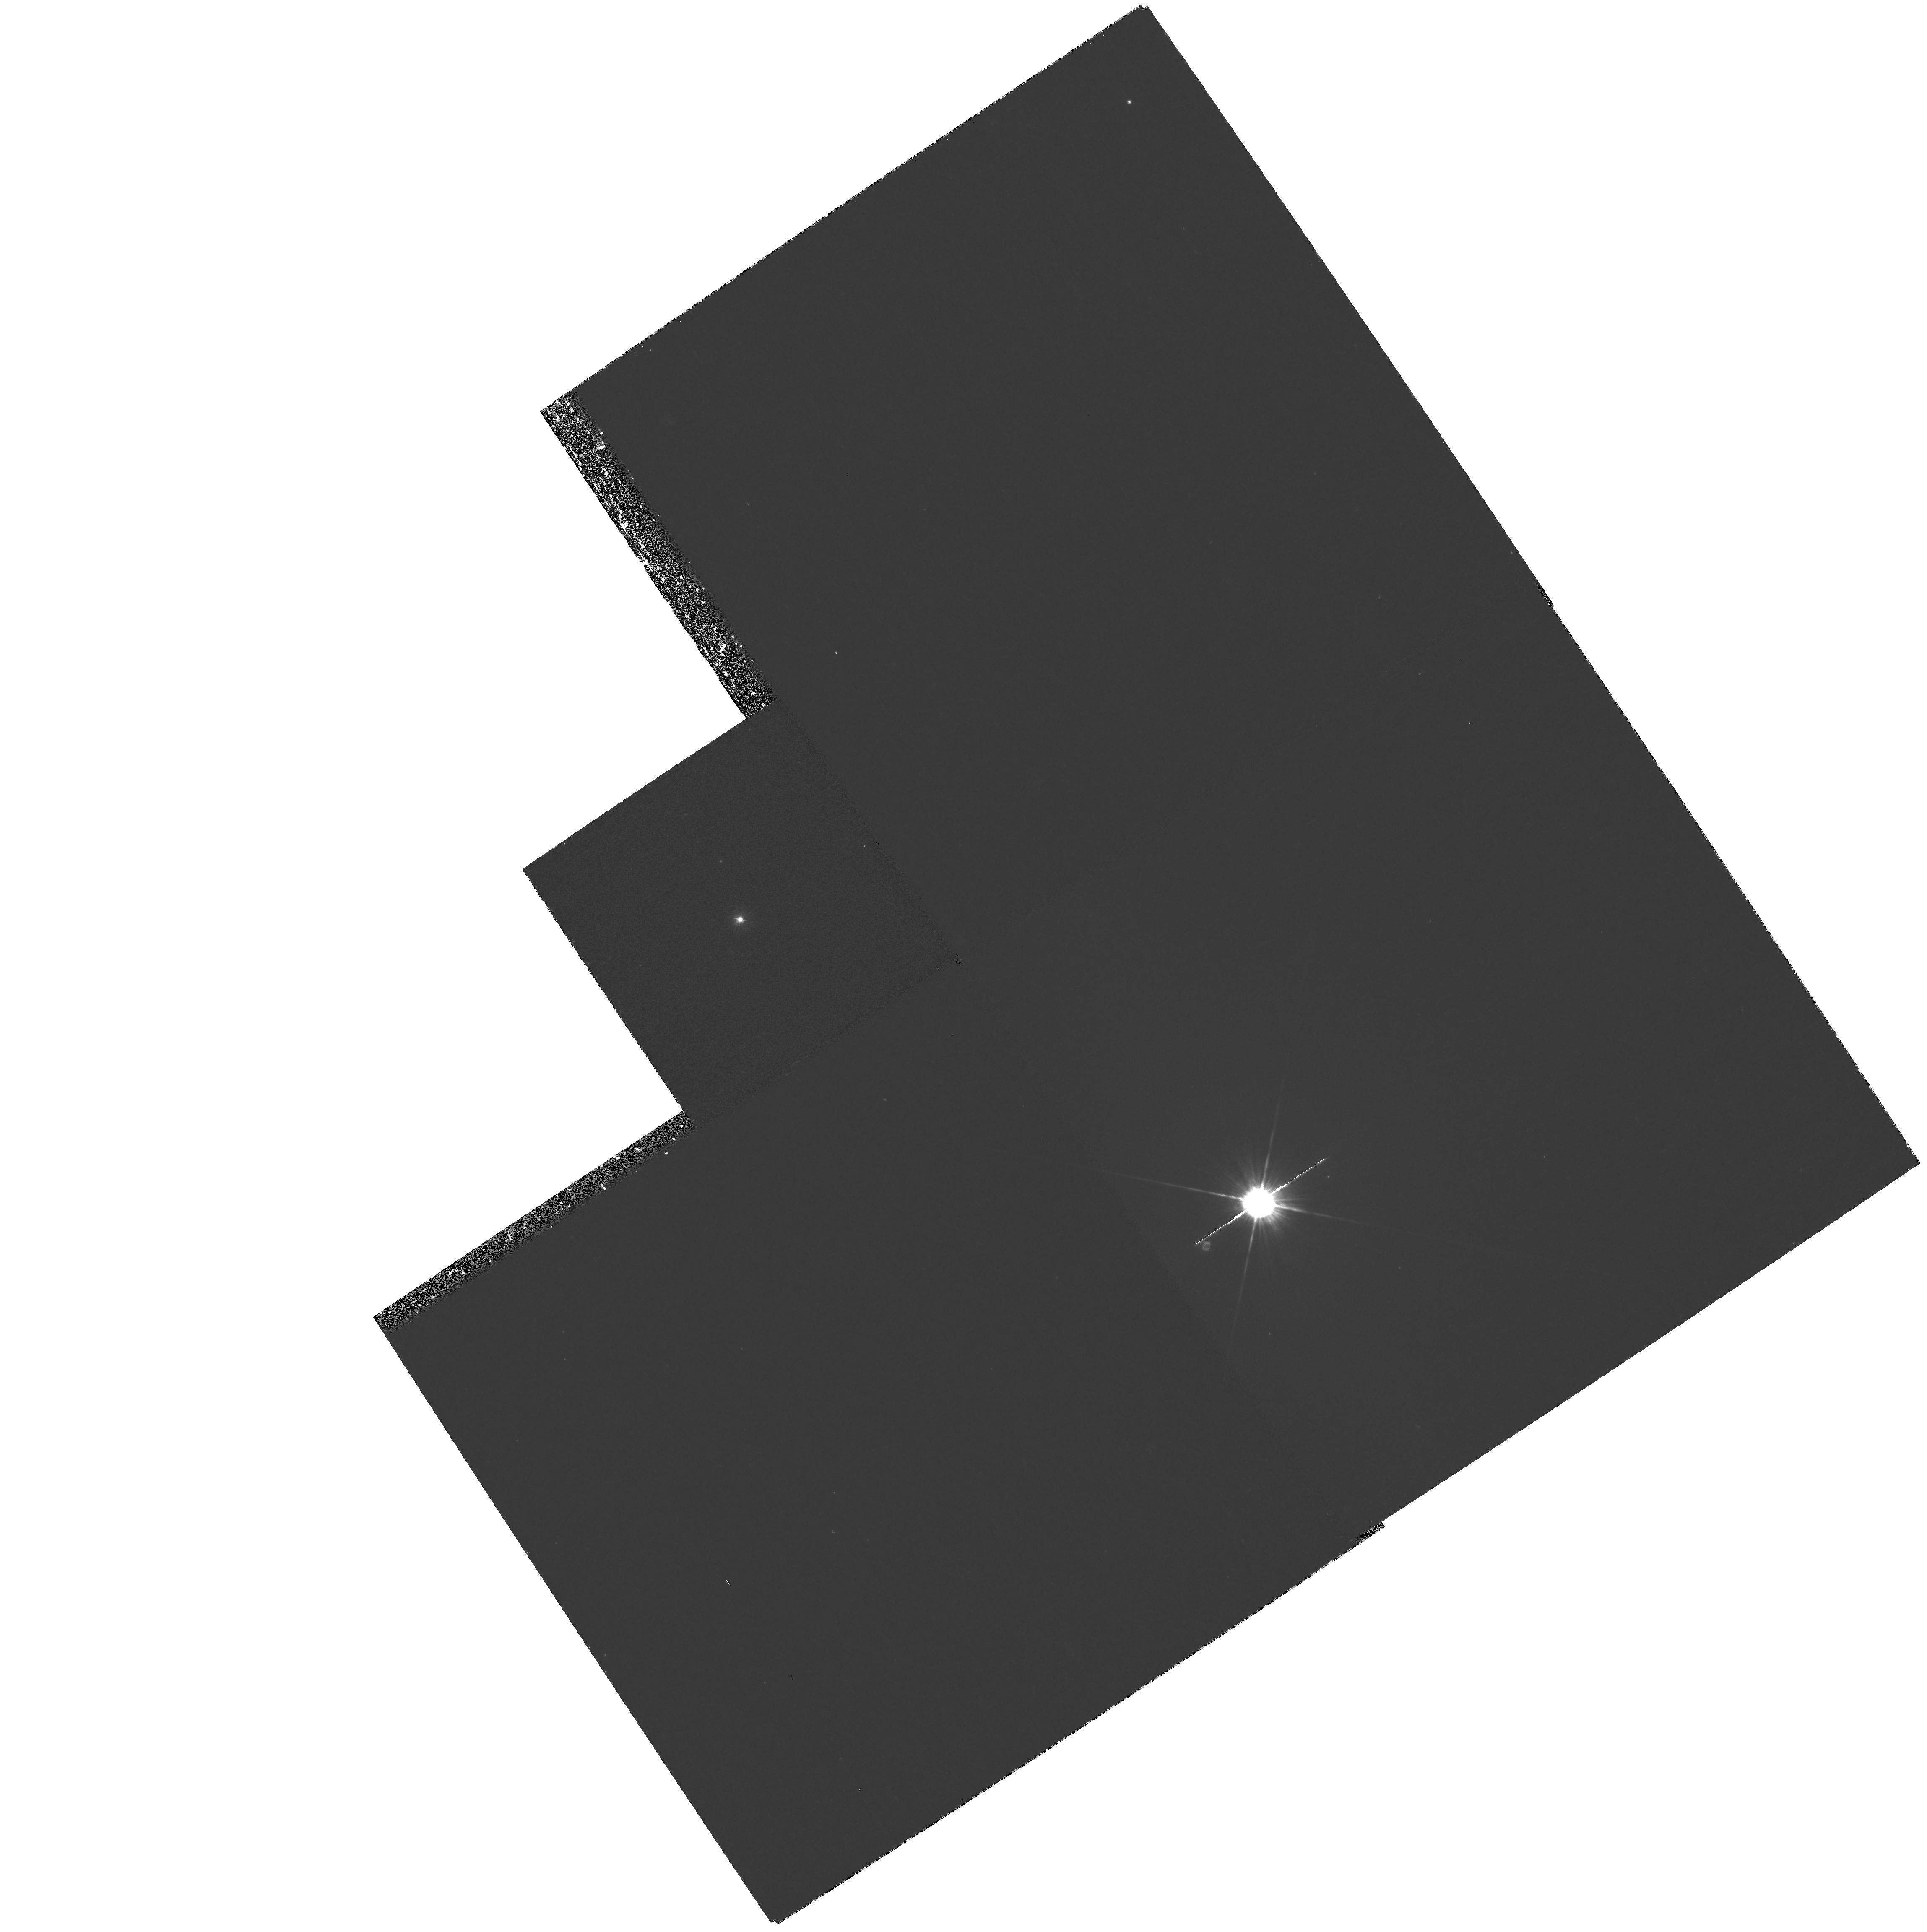
Target: MRC0040-208
Instrument: WFPC2/PC
Filter: F336W
Exposure: 1.4 h
Observation ID: hst_6720_01_wfpc2_pc_f336w_u36x01

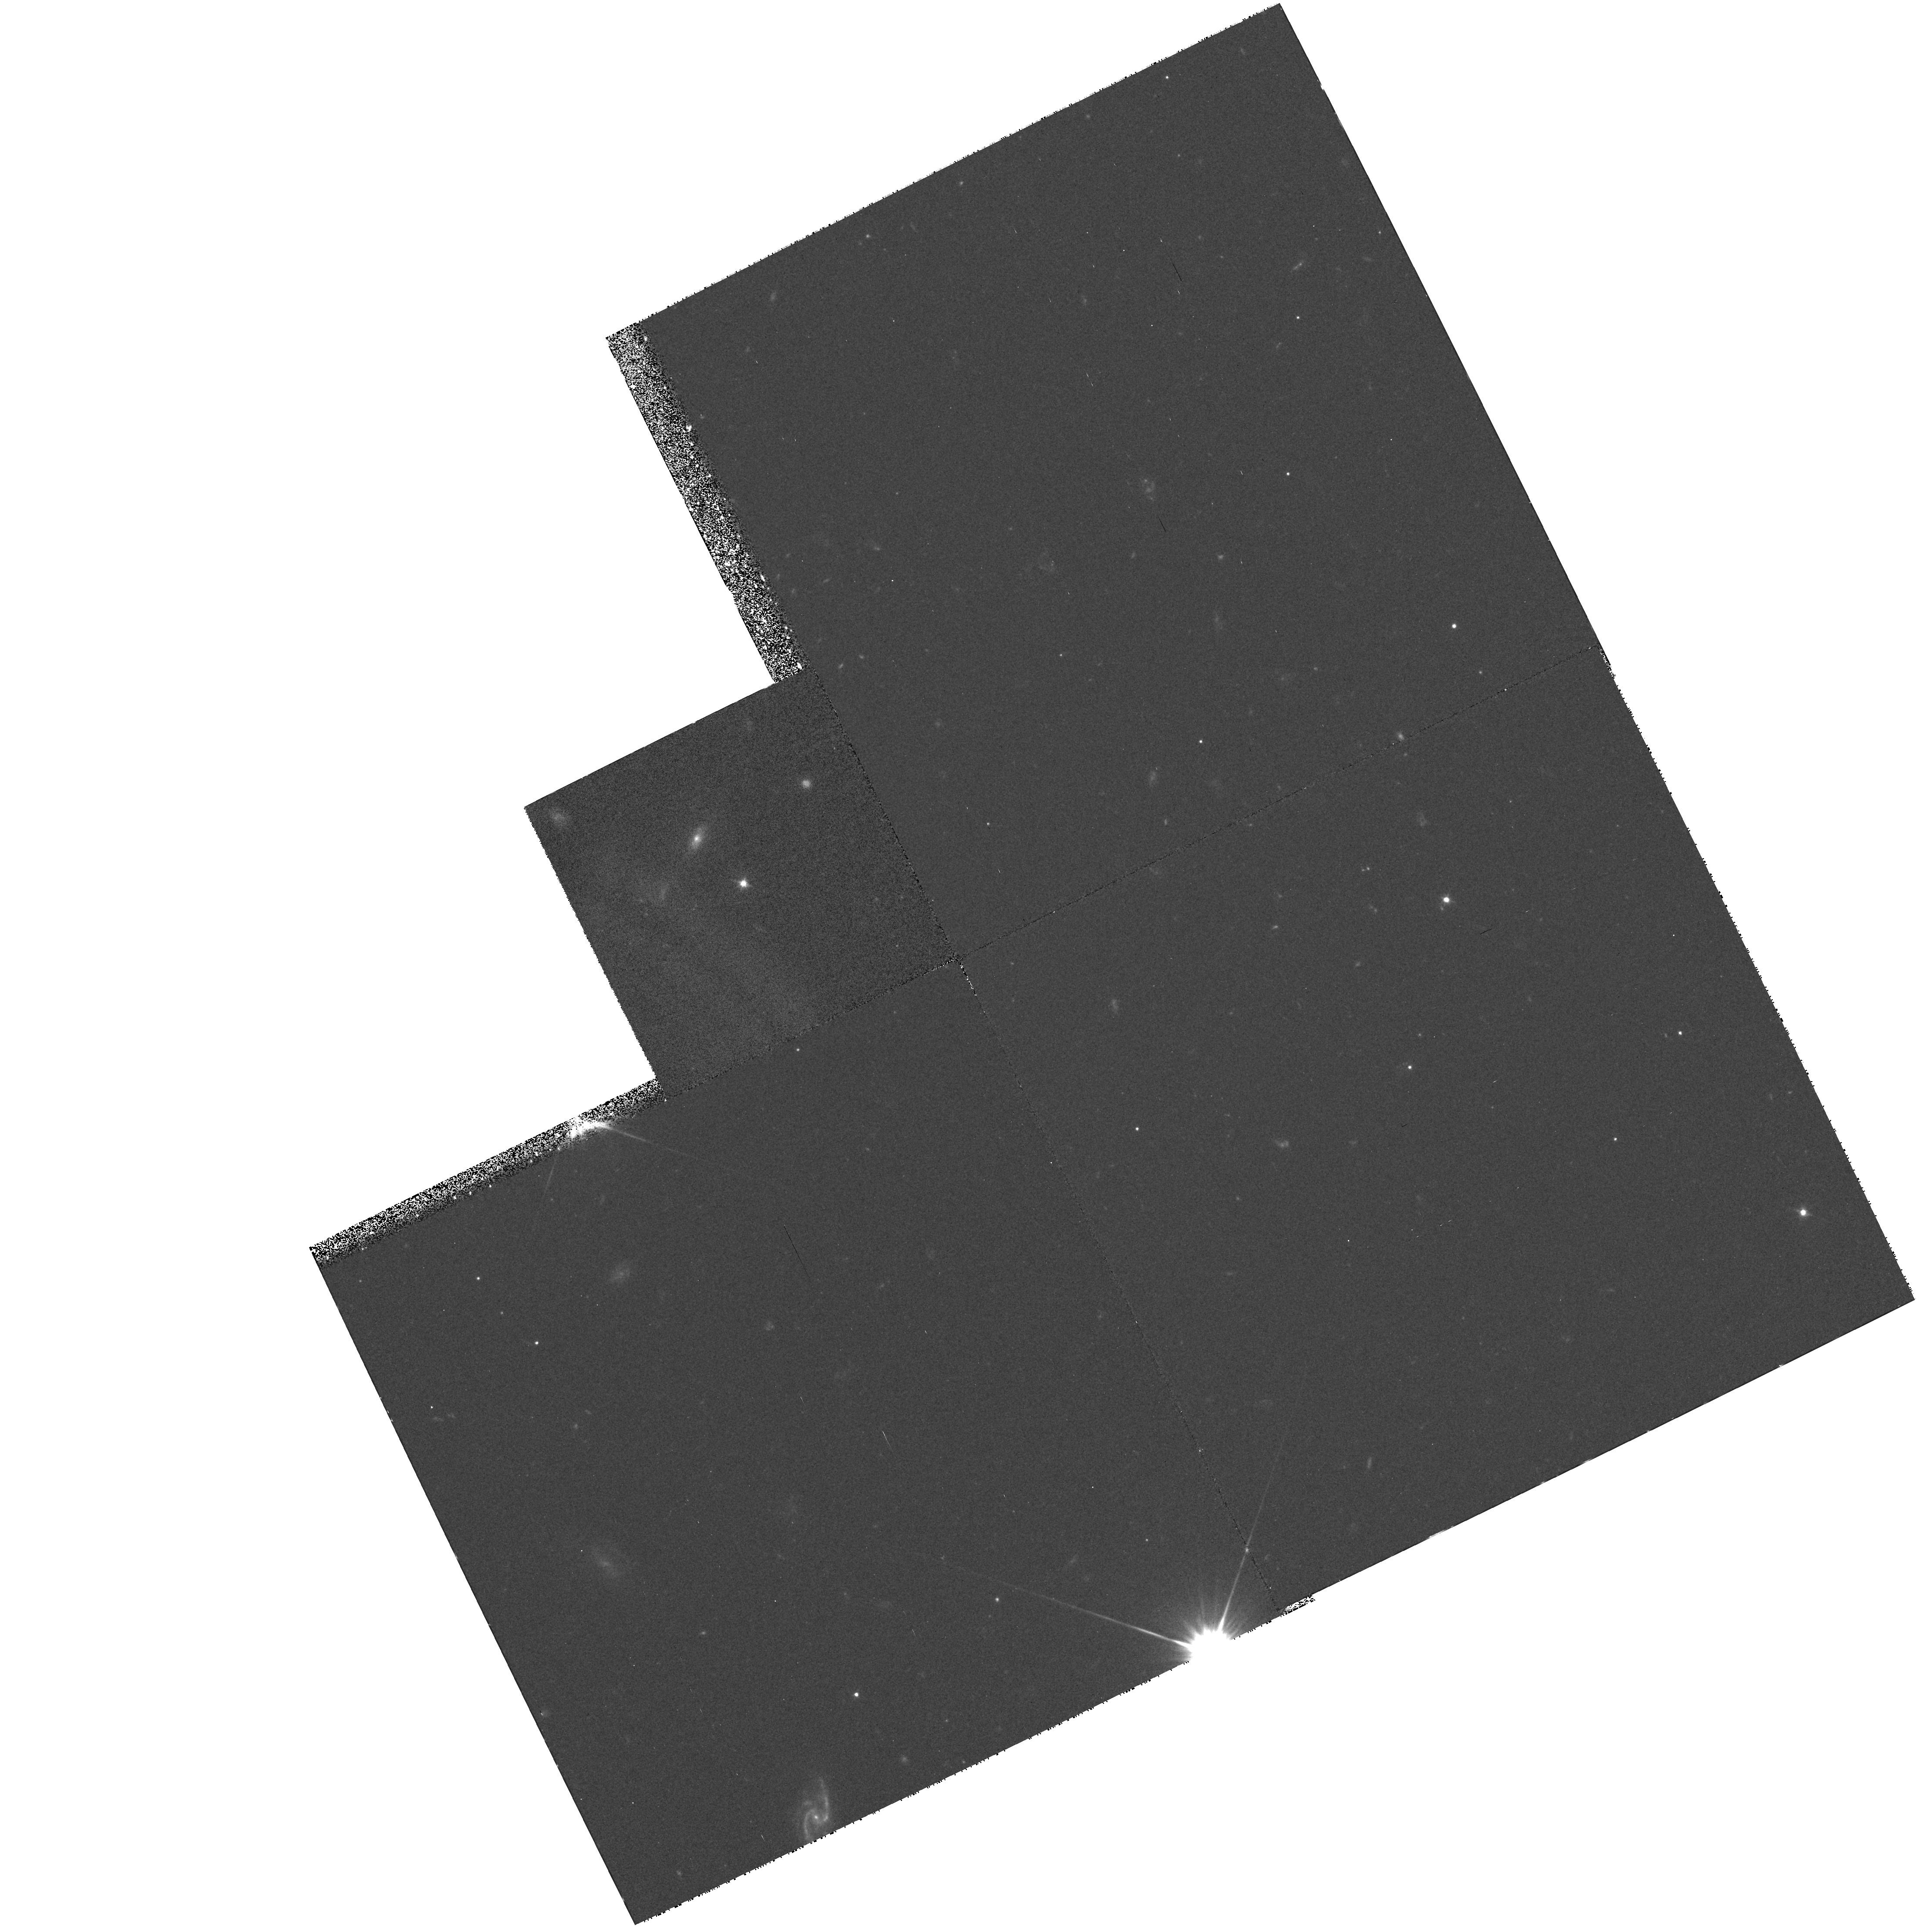
Target: MRC2210-257
Instrument: WFPC2/PC
Filter: F555W
Exposure: 38 min
Observation ID: hst_6720_08_wfpc2_pc_f555w_u36x08

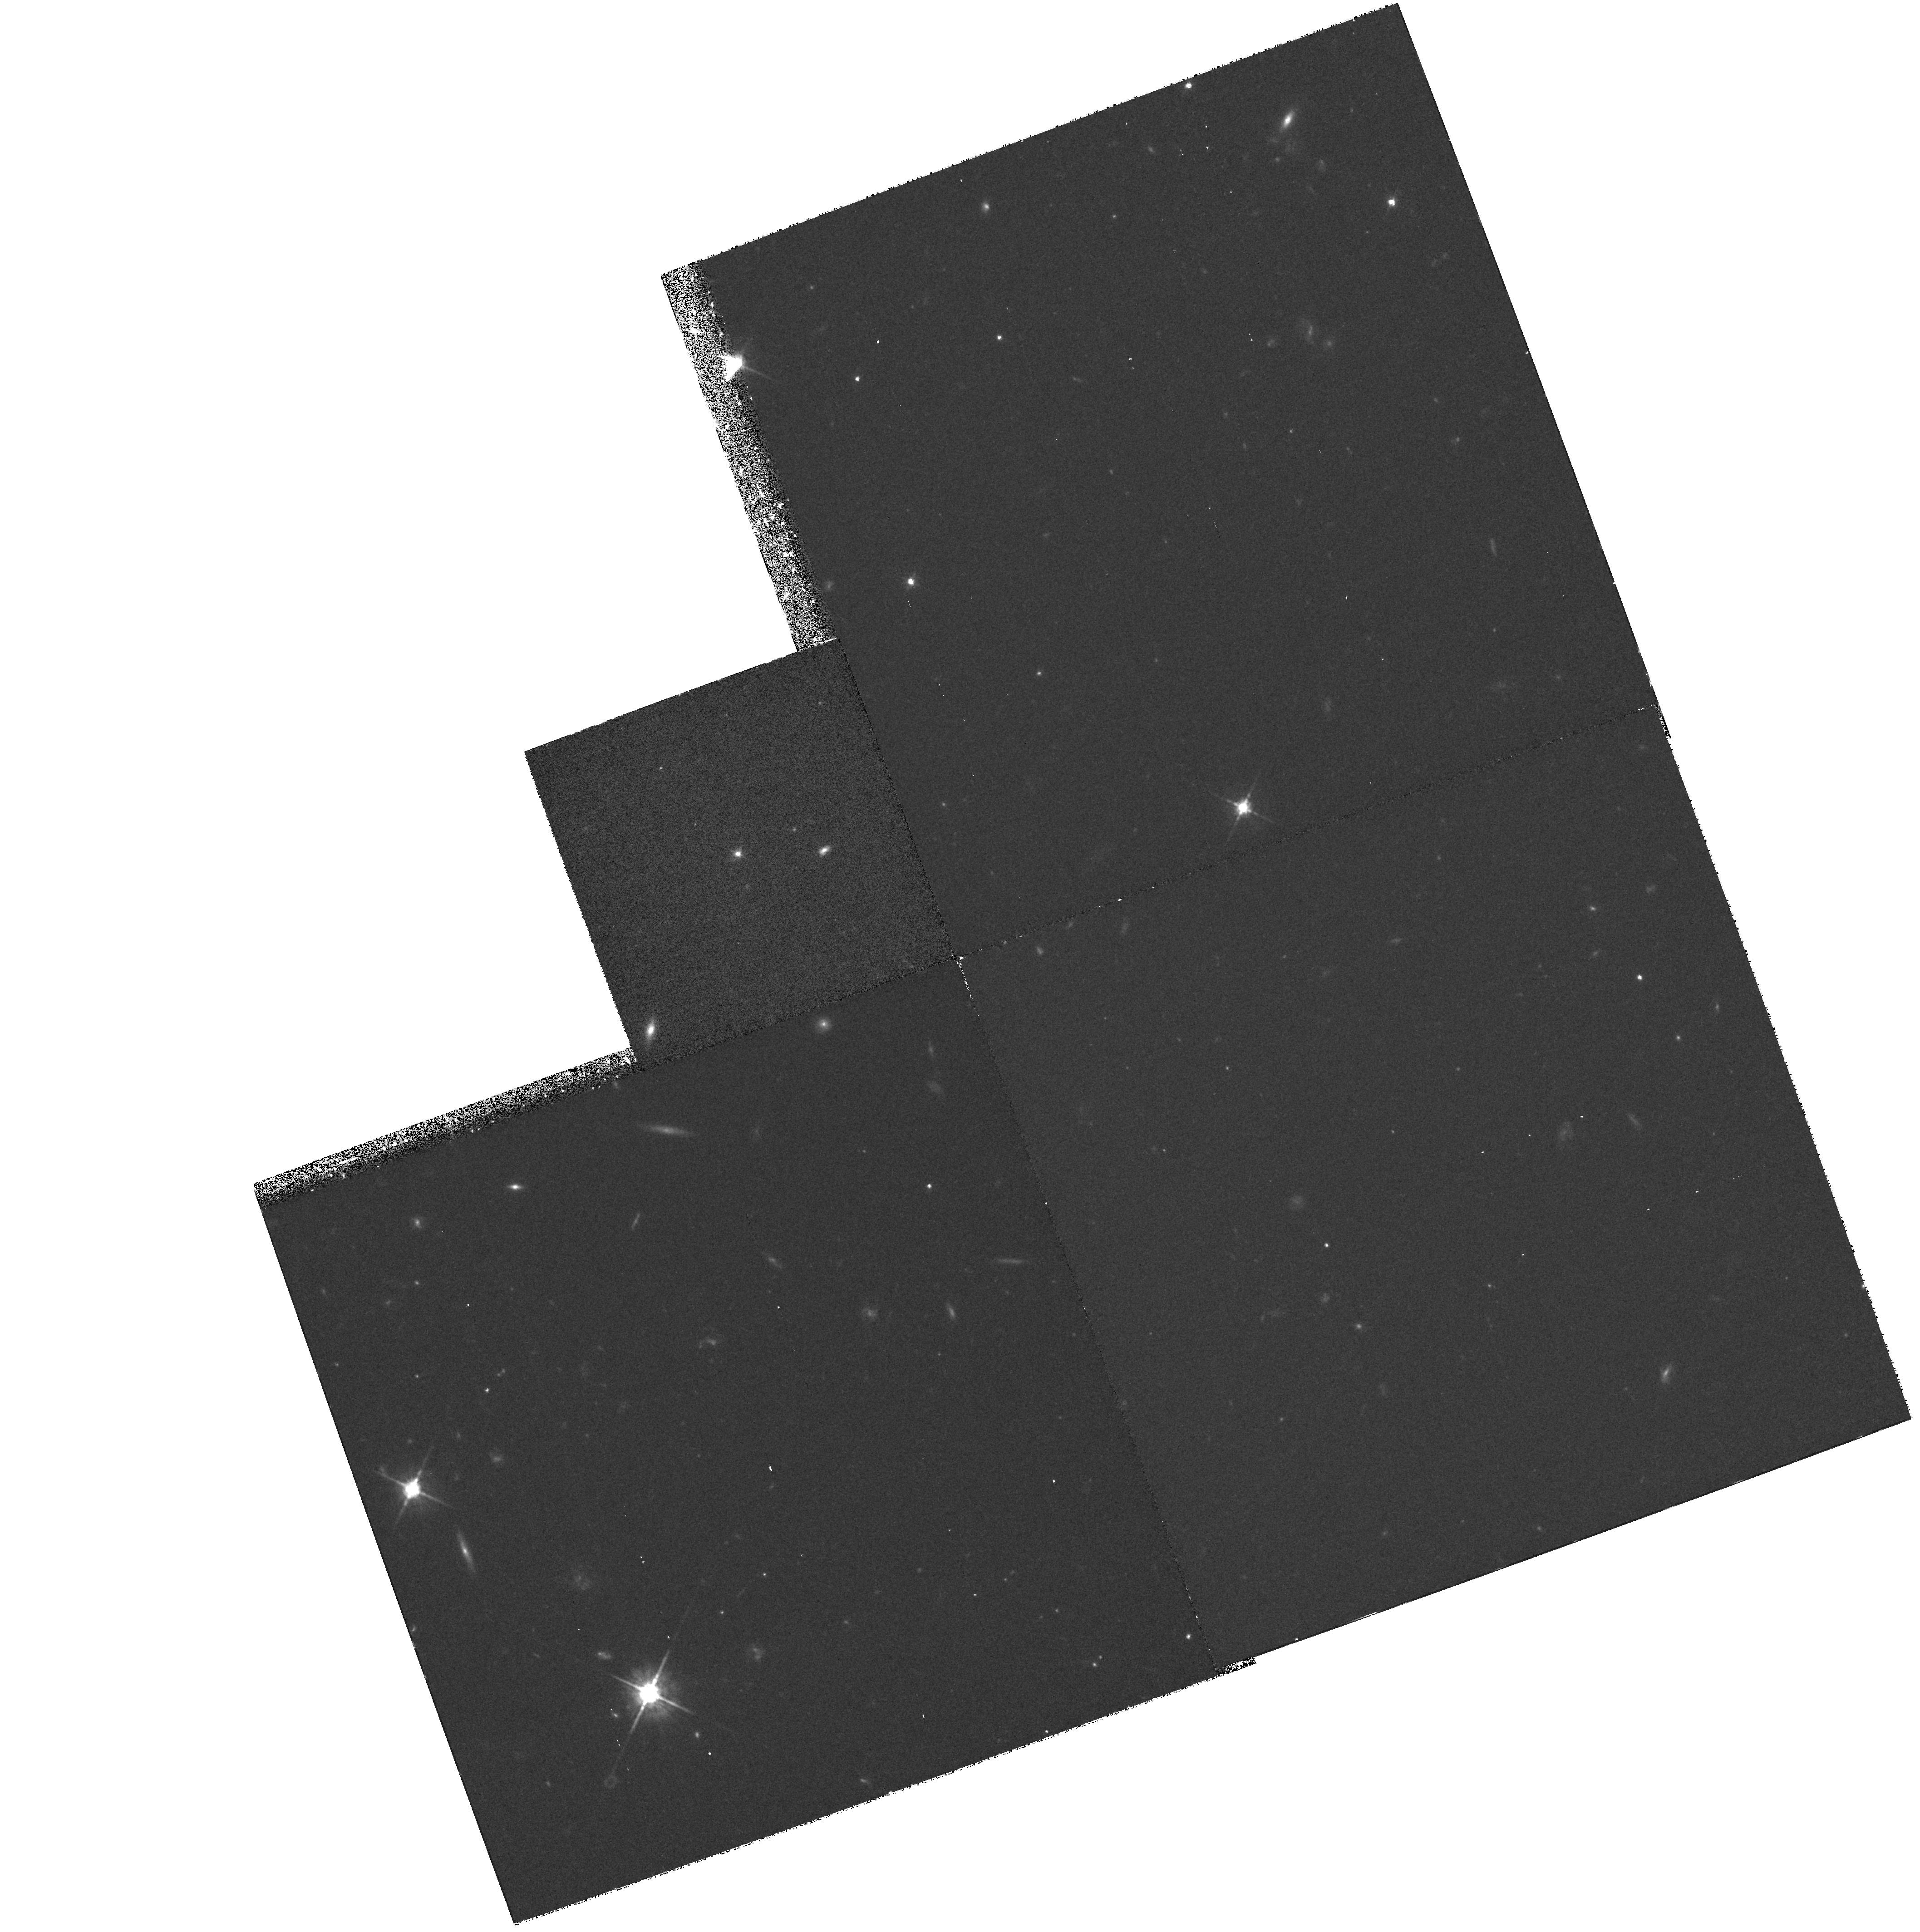
Target: MRC2158-206
Instrument: WFPC2/PC
Filter: F675W
Exposure: 38 min
Observation ID: hst_6720_10_wfpc2_pc_f675w_u36x10

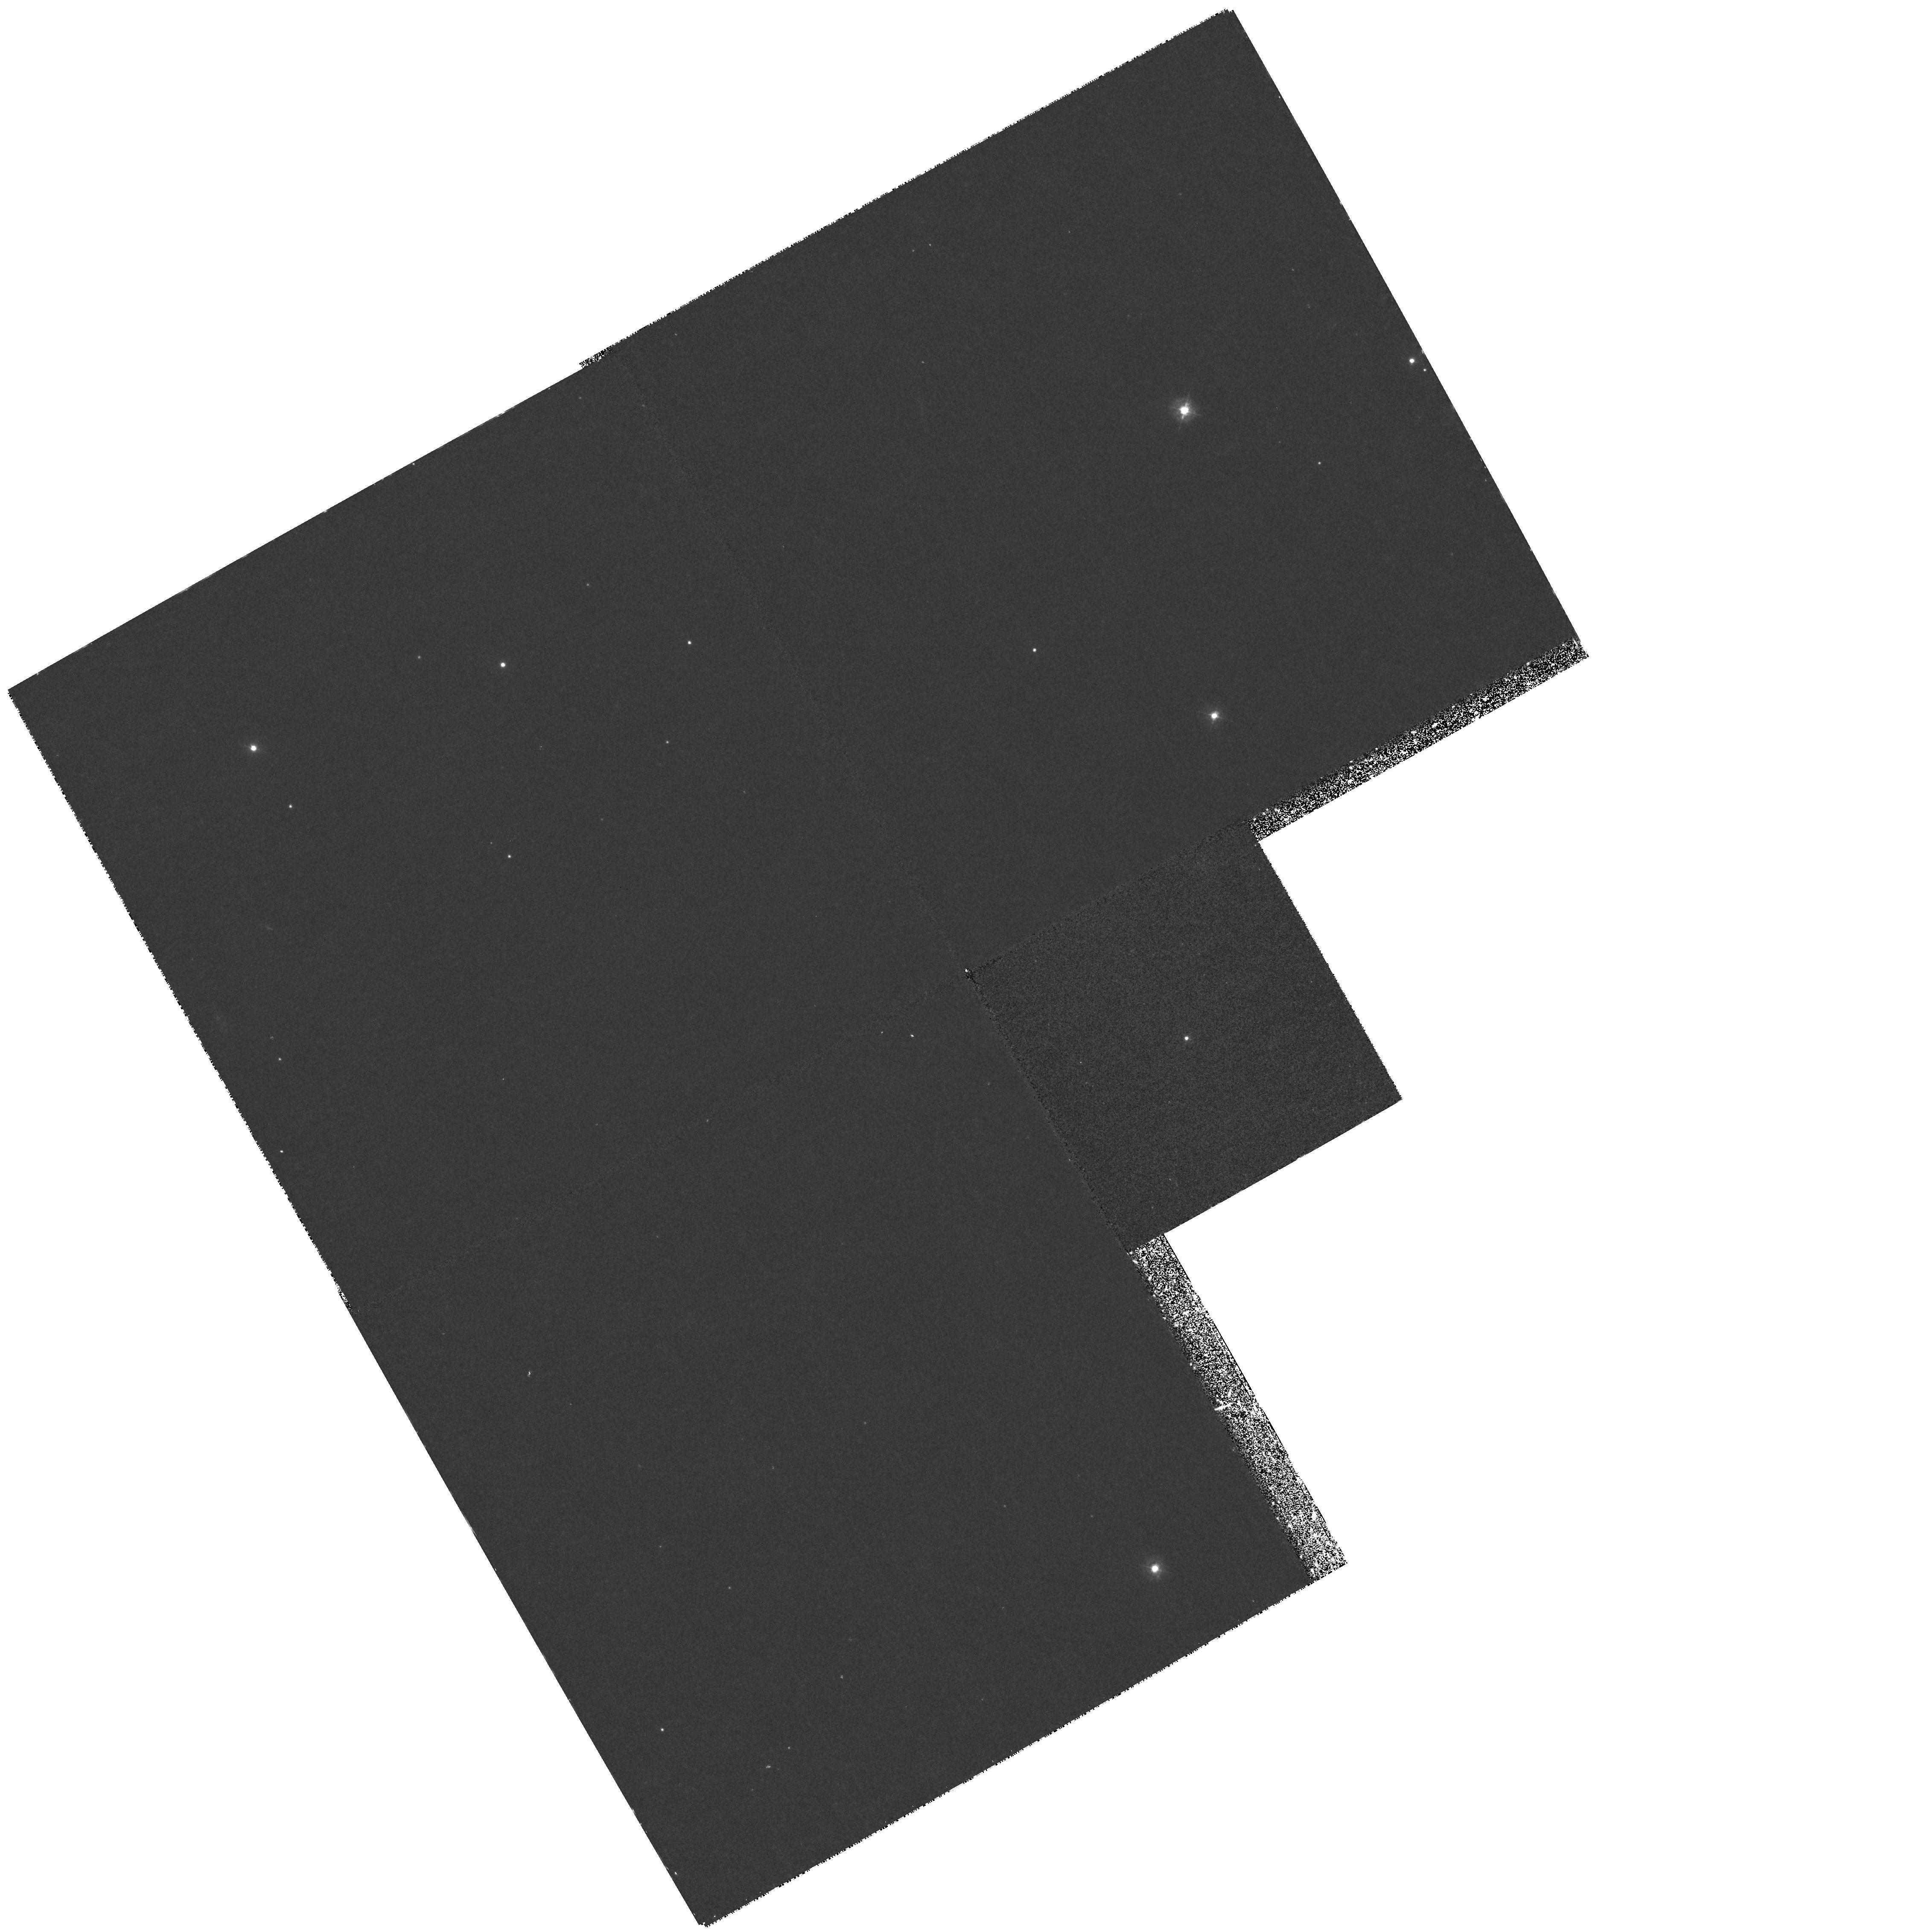
Target: MRC2024-217
Instrument: WFPC2/PC
Filter: F336W
Exposure: 1.4 h
Observation ID: hst_6720_02_wfpc2_pc_f336w_u36x02

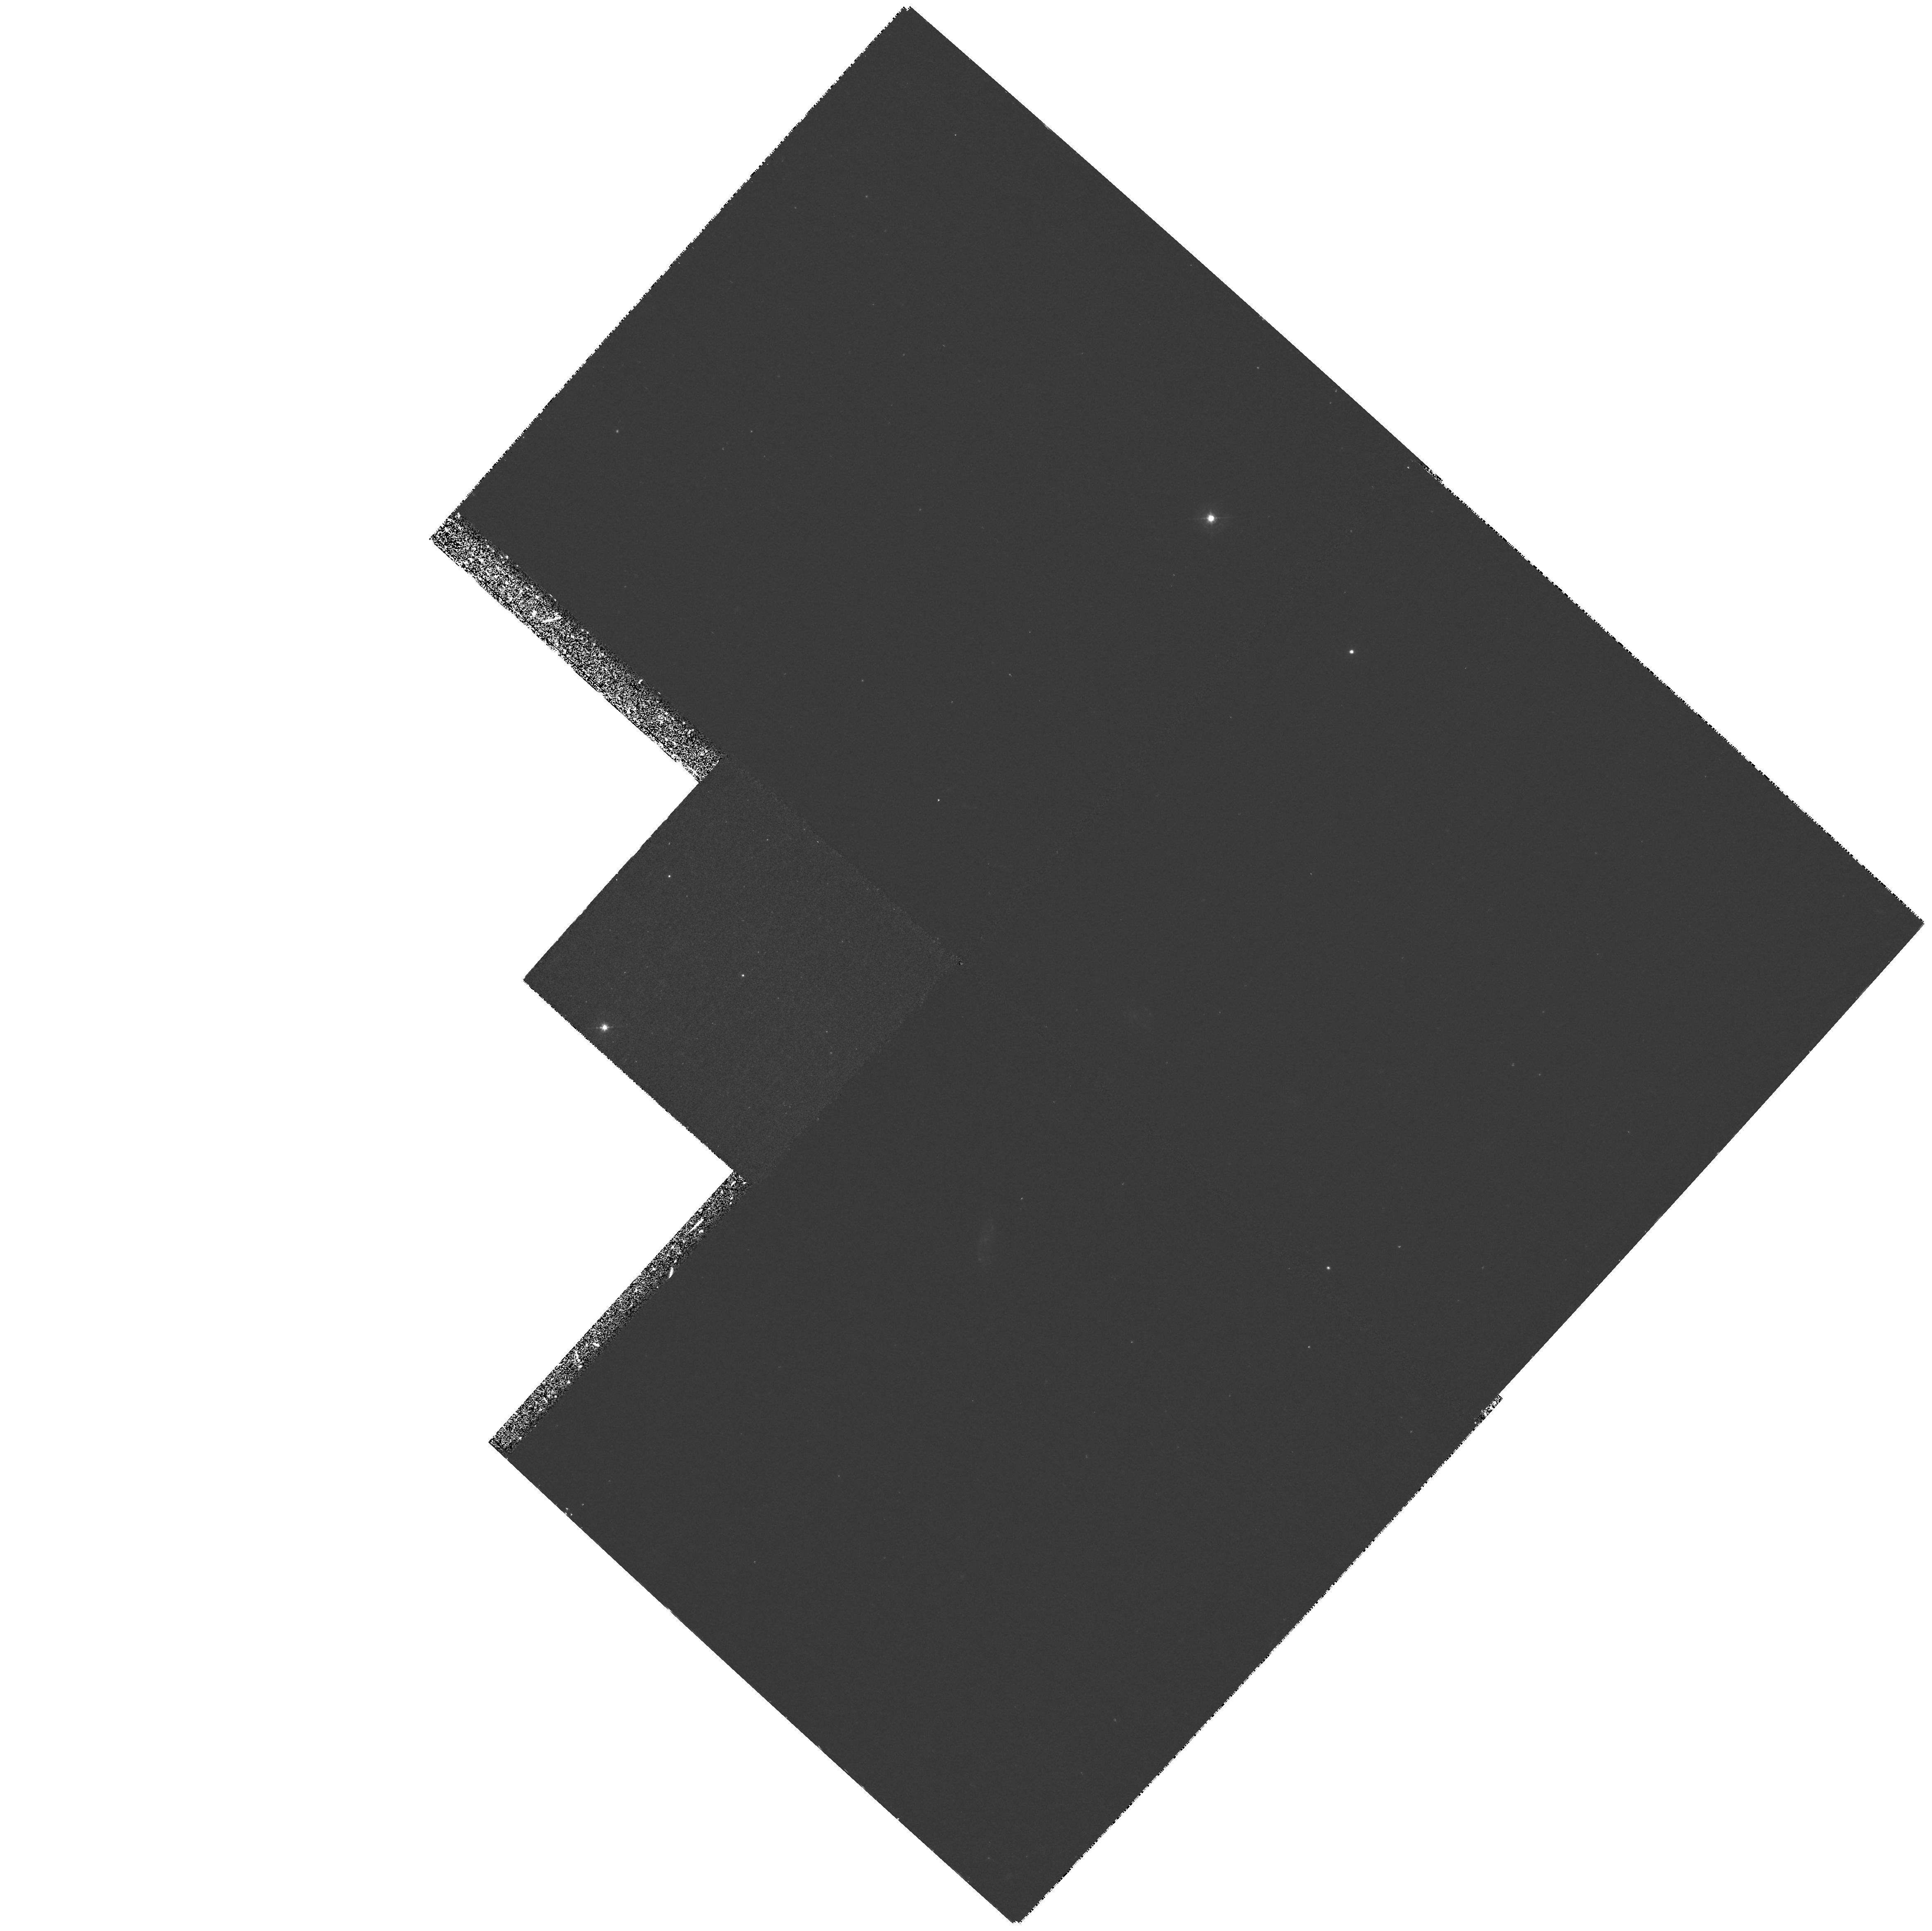
Target: MRC1301-251
Instrument: WFPC2/PC
Filter: F439W
Exposure: 1.4 h
Observation ID: hst_6720_06_wfpc2_pc_f439w_u36x06

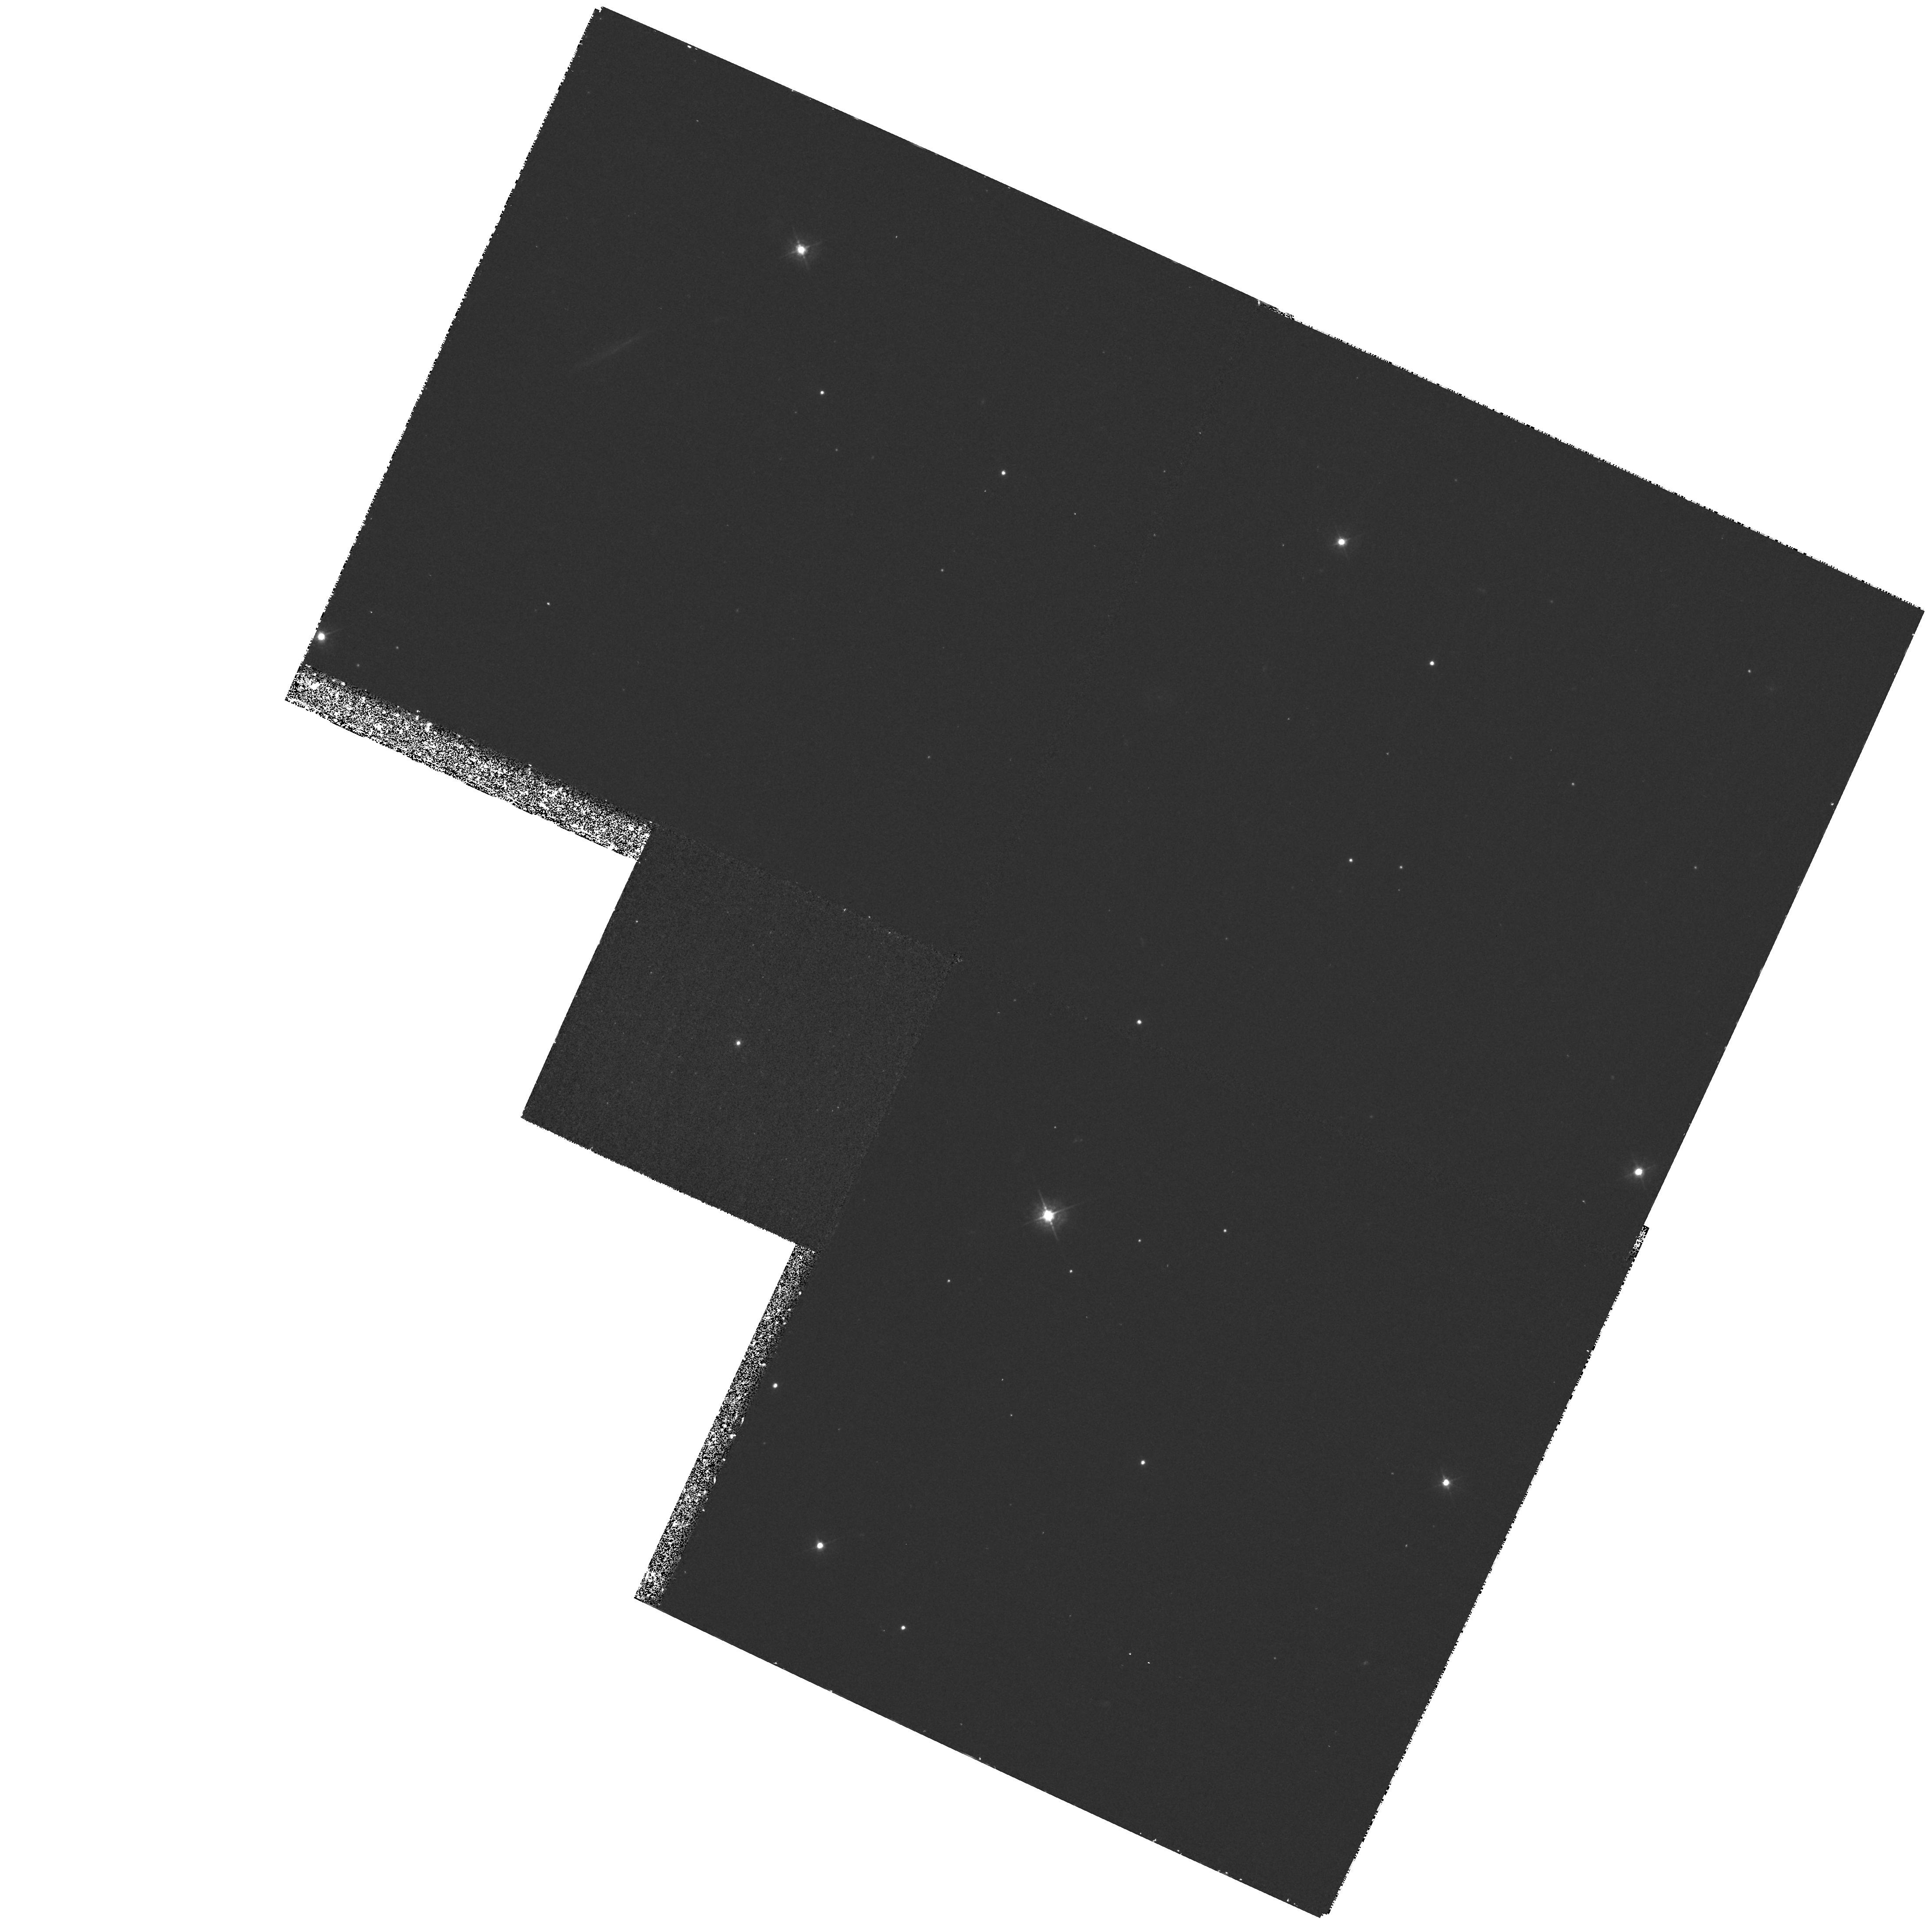
Target: MRC1349-265
Instrument: WFPC2/PC
Filter: F439W
Exposure: 1.4 h
Observation ID: hst_6720_04_wfpc2_pc_f439w_u36x04

The Evolution of Radio-Loud Quasars II (PI: Lehnert, Matthew D.)

The first HST results from our cycle 5 mini-survey of a carefully selected sample of radio quasars show dramatic evolution in the morphologies and luminosities of their host galaxies between 0.3 < z < 2.7. Our complete sample is unique in that the quasars span a range of radio properties, are uniformly spread in look-back time, are imaged at the same (2000 Angstrom) restframe, and to approximately the same (observed) limiting surface brightness. We believe that our careful selection is crucial for investigating the properties and evolution of quasar host galaxies and our early results seem to bear this out. In view of the many unknown factors which may govern quasar and quasar-host evolution, and the already clear evidence for strong evolutionary effects (in short, 1 - 2 orbit exposures .), we propose to complete our original request to observe all 20 quasars from our sample. This will provide us with a sufficient number of quasars to allow some confidence in general conclusions and, in particular, to search for evolutionary differences/connections between the various radio source classes. When compared with the sofar much better studied radio galaxies in other HST programs, we will be able to address the important question of whether radio-loud quasars and radio galaxies are members of the same parent population as is fashionable in the AGN unification schemes, and investigate how the hosts of luminous AGN have evolved over the epochs where luminous quasars have become virtually extinct.